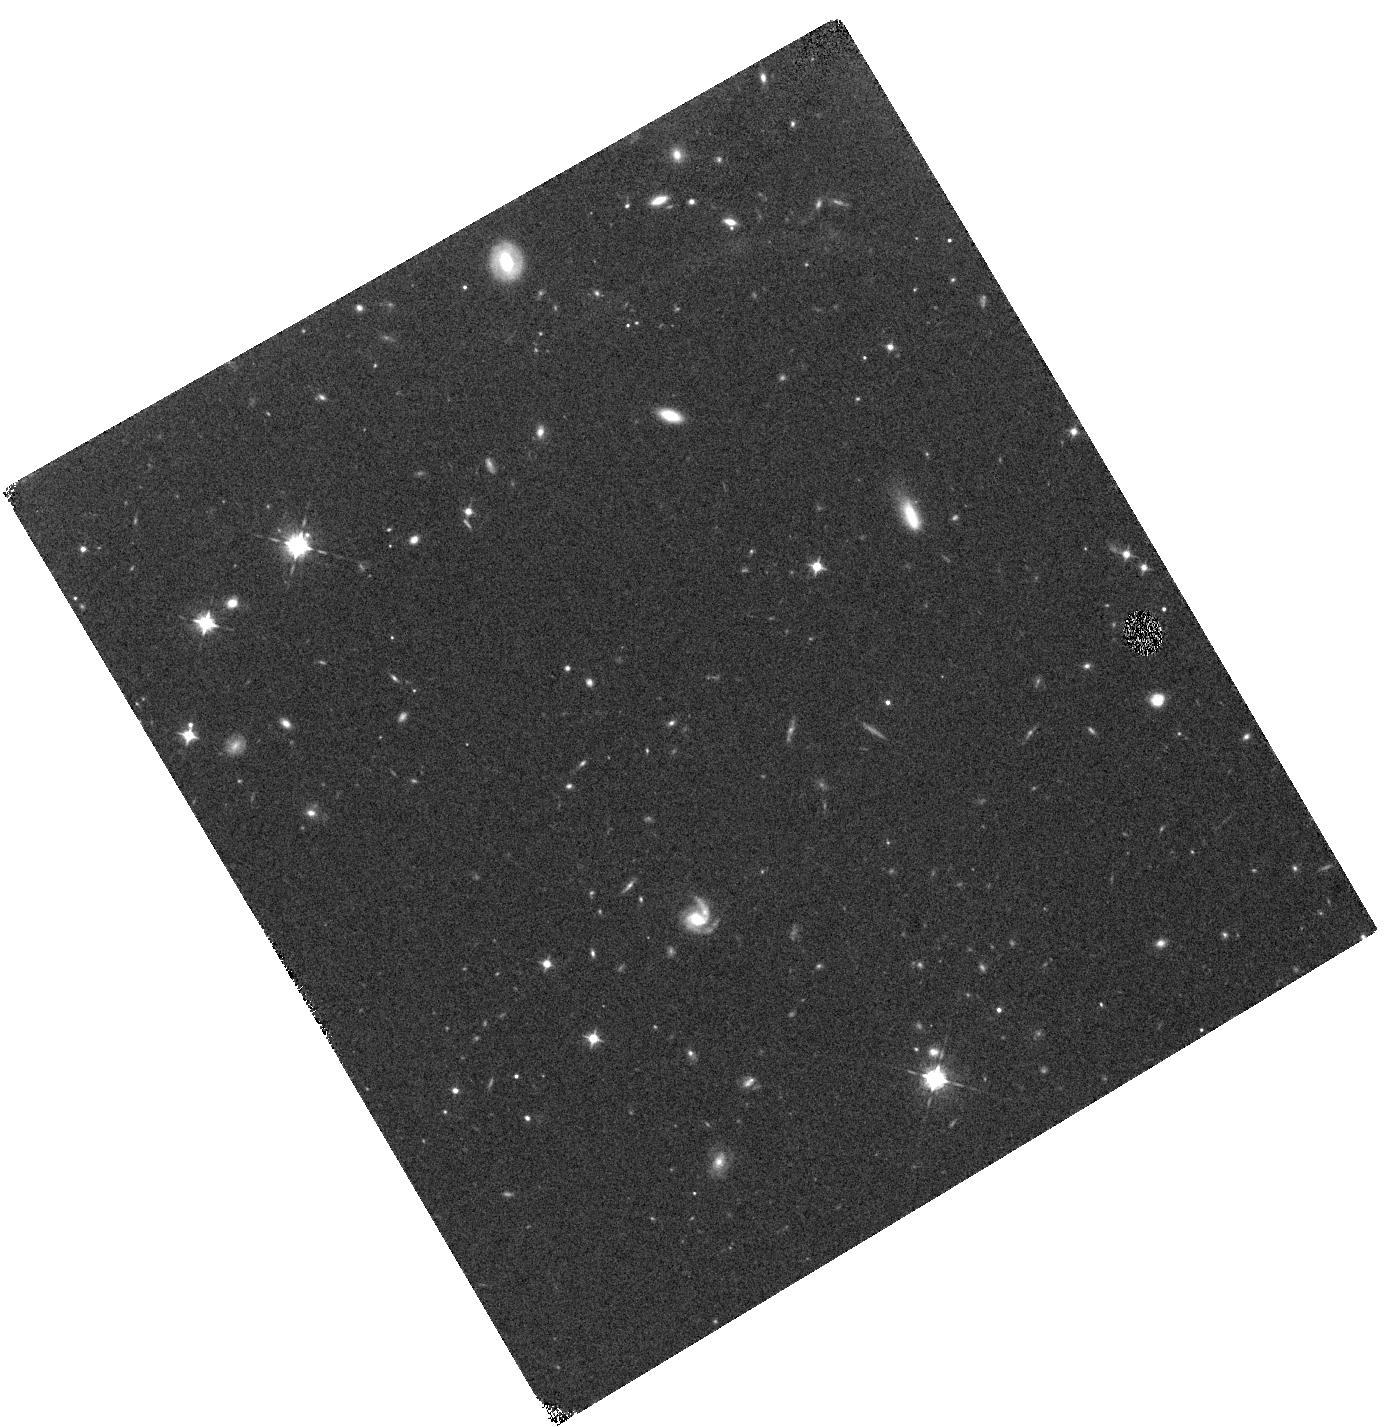
Target: SSM16-SA22-390412
Instrument: WFC3/IR
Filter: F098M
Exposure: 23 min
Observation ID: hst_14699_06_wfc3_ir_f098m_id8l06

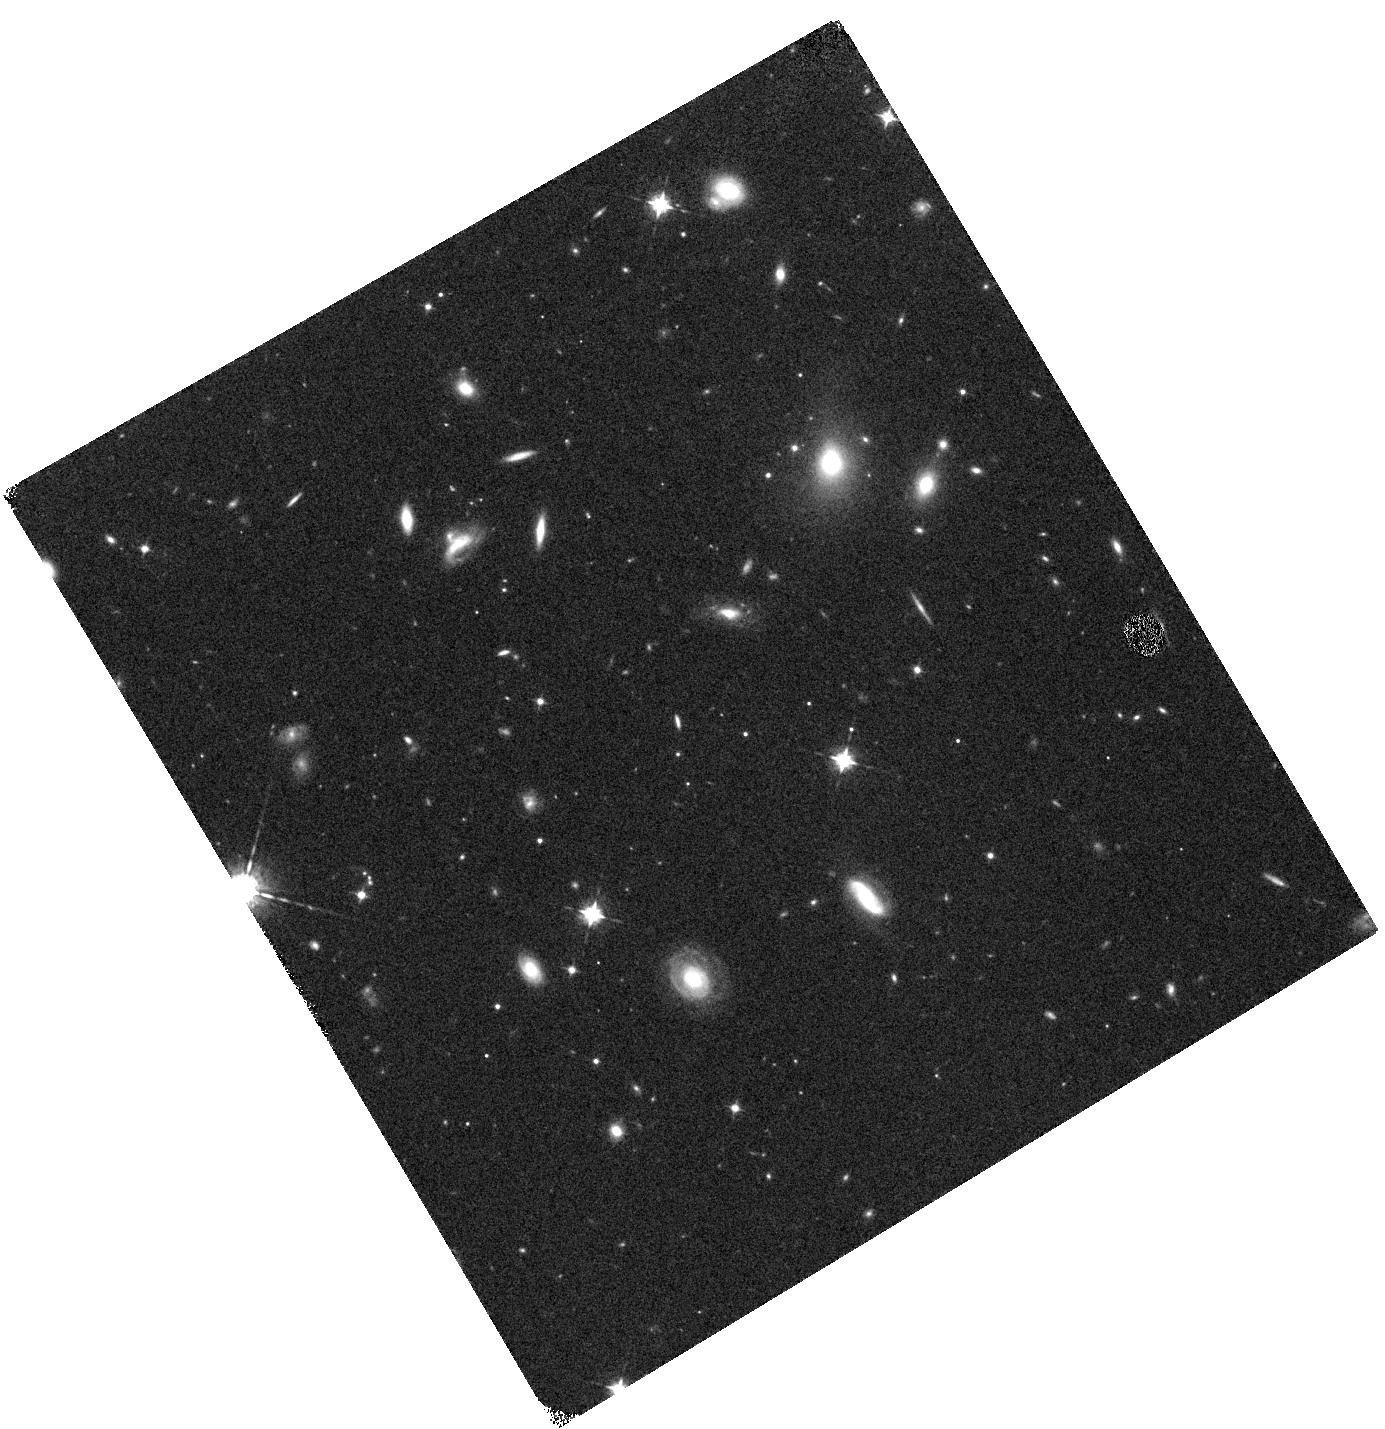
Target: SSM16-SA22-509891
Instrument: WFC3/IR
Filter: F098M
Exposure: 23 min
Observation ID: hst_14699_05_wfc3_ir_f098m_id8l05

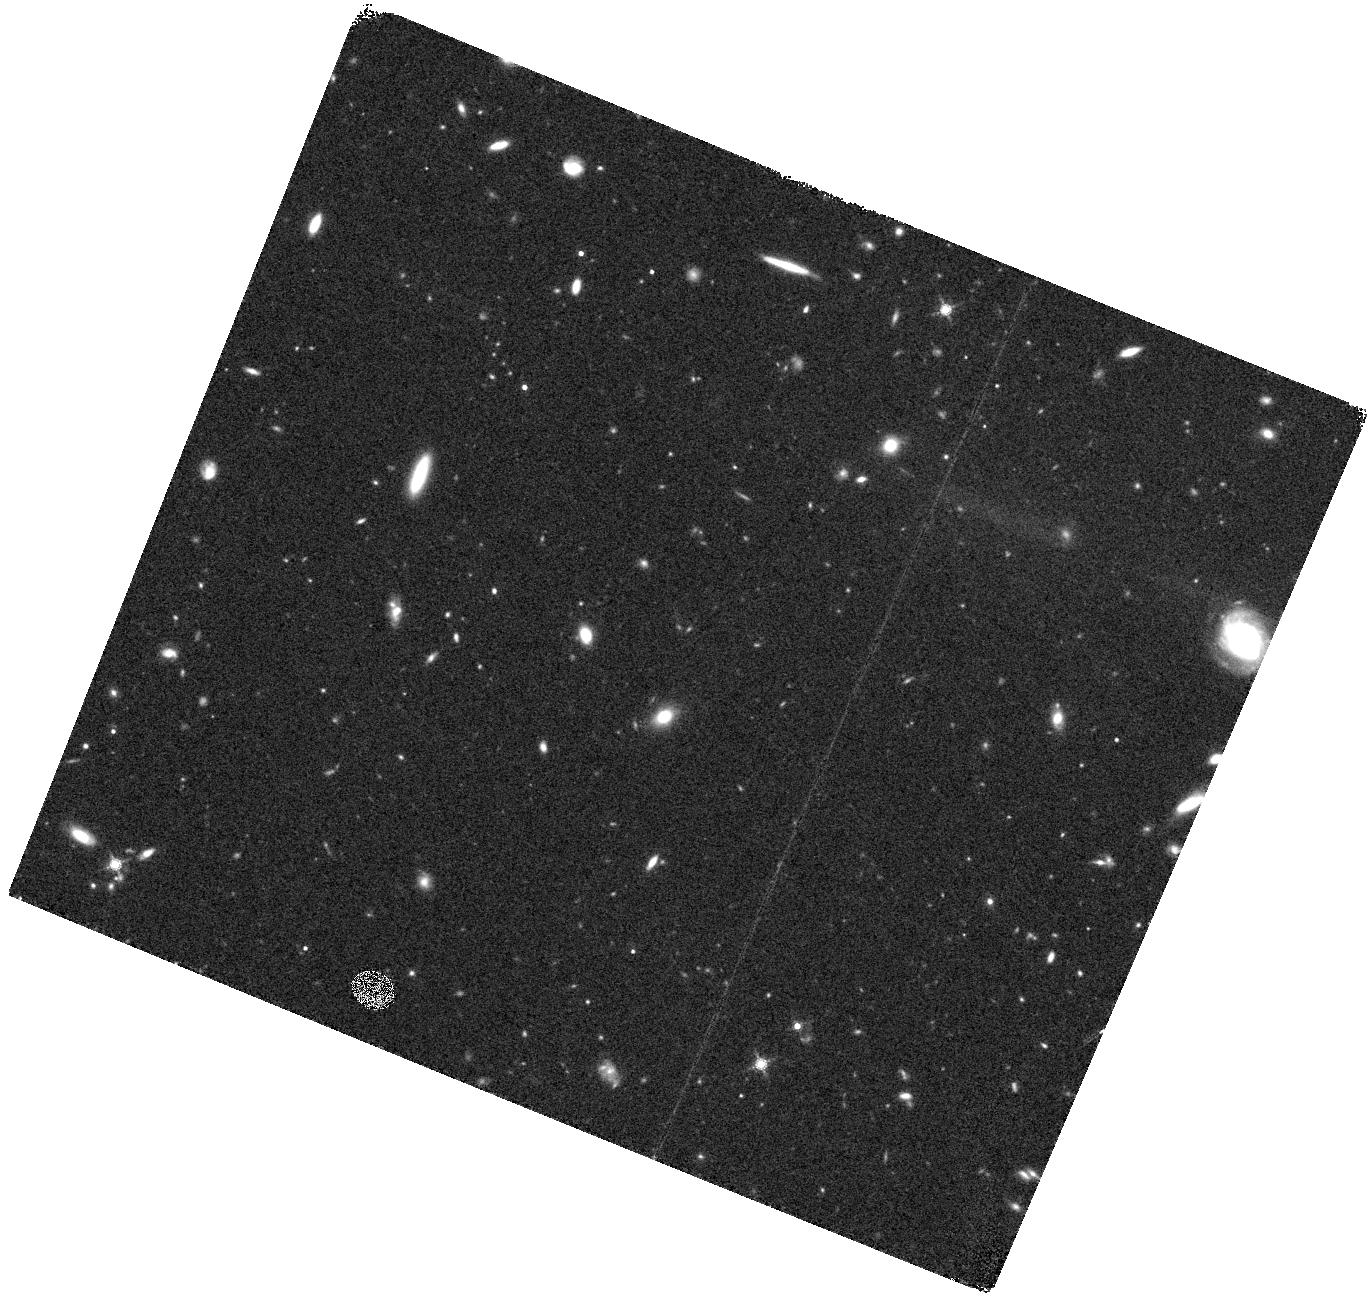
Target: SCR7
Instrument: WFC3/IR
Filter: F160W
Exposure: 18 min
Observation ID: hst_14699_03_wfc3_ir_f160w_id8l03

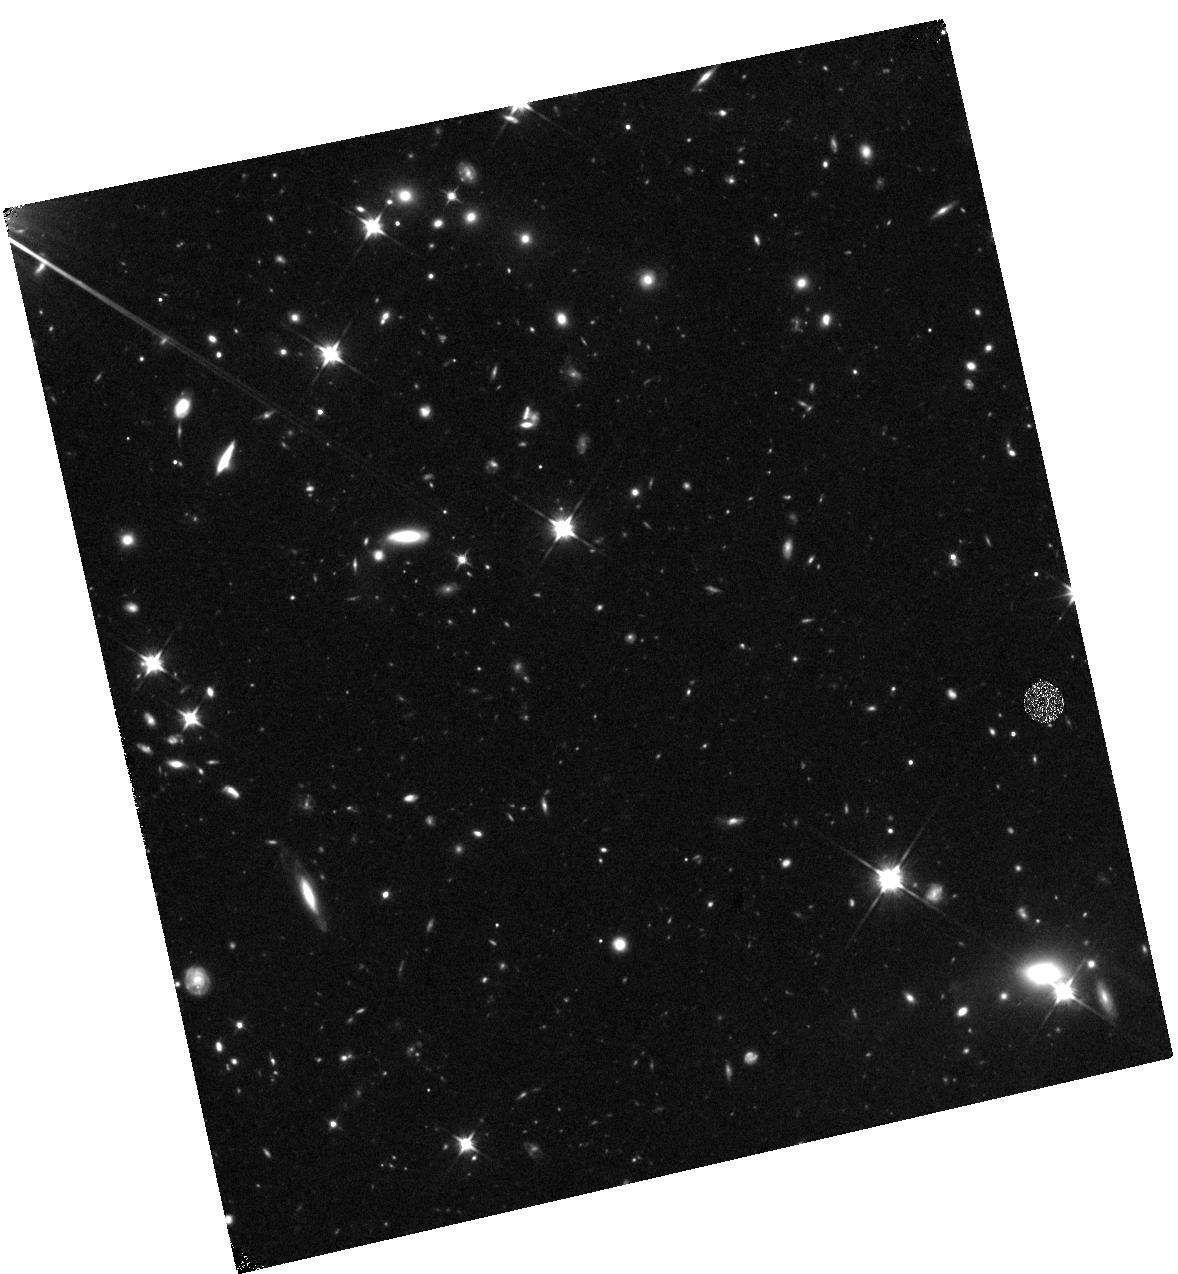
Target: VR7
Instrument: WFC3/IR
Filter: F110W
Exposure: 44 min
Observation ID: hst_14699_01_wfc3_ir_f110w_id8l01

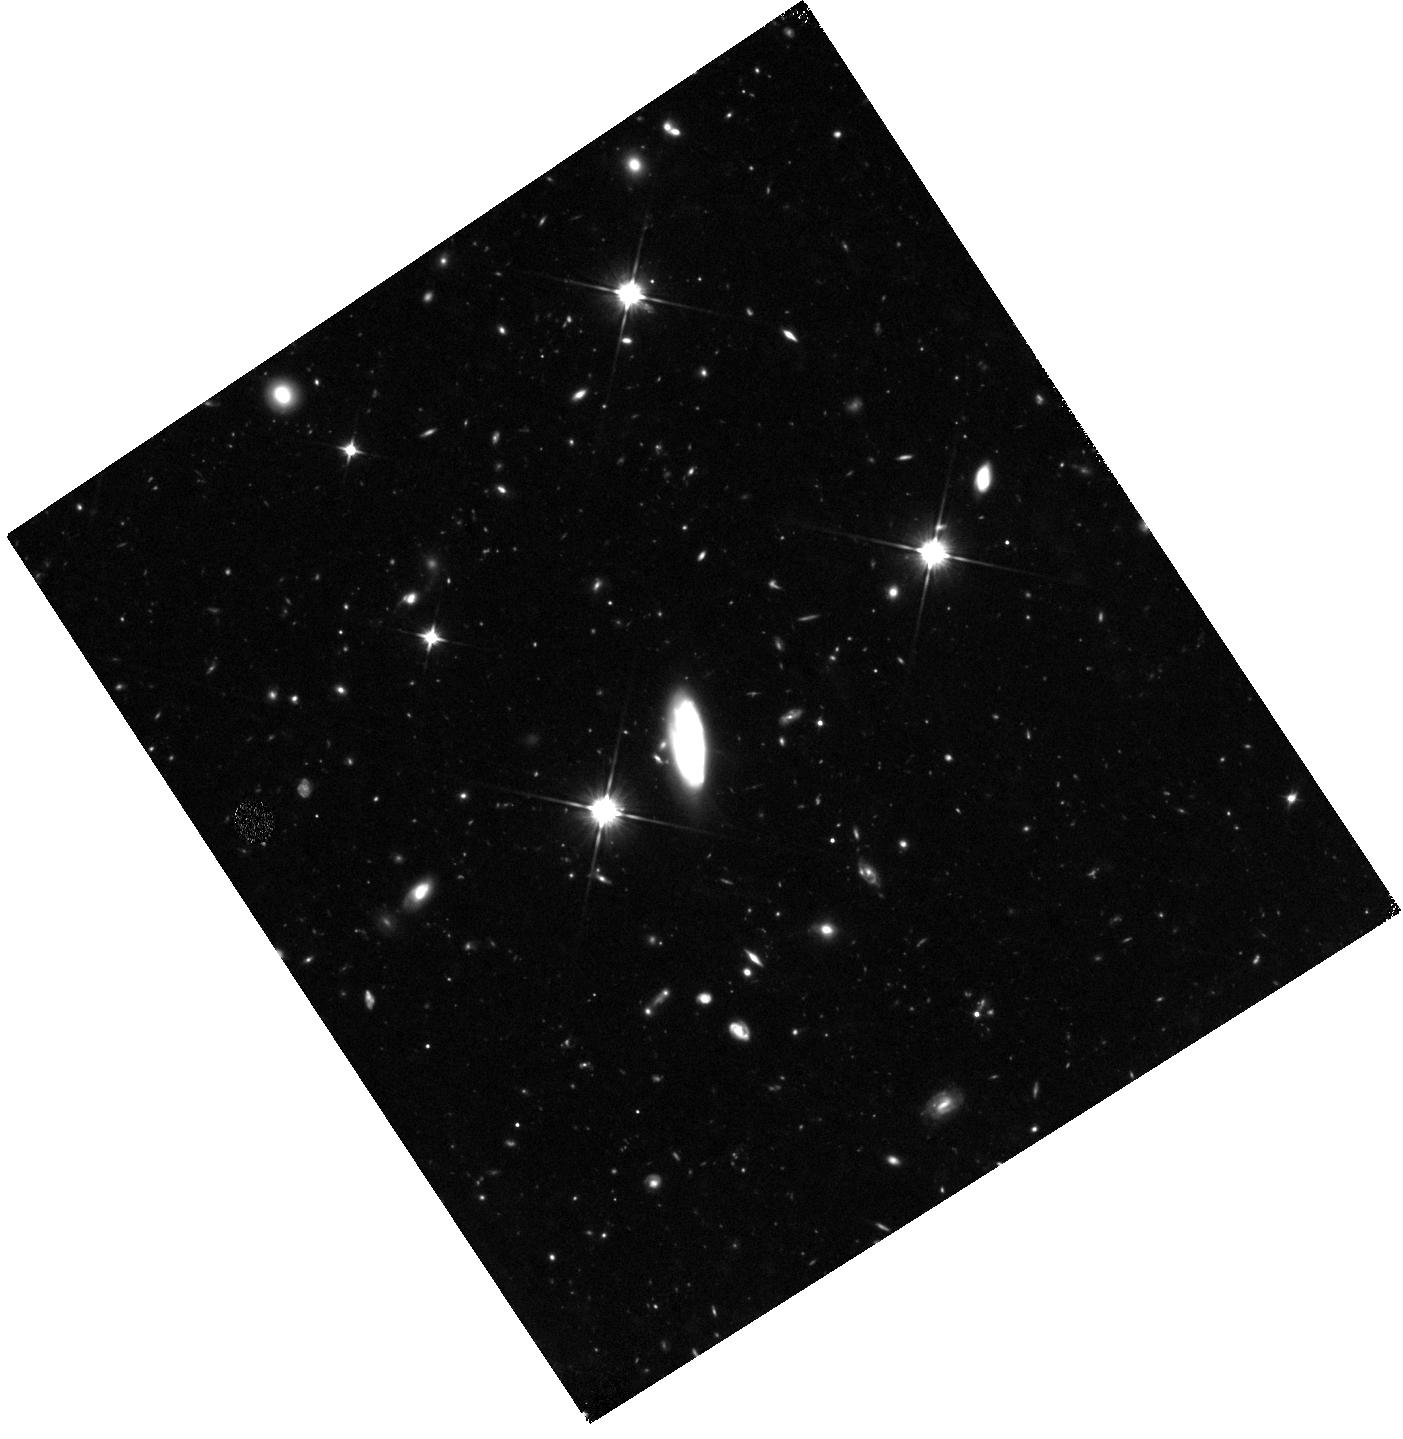
Target: MASOSA
Instrument: WFC3/IR
Filter: F110W
Exposure: 1.5 h
Observation ID: hst_14699_02_wfc3_ir_f110w_id8l02

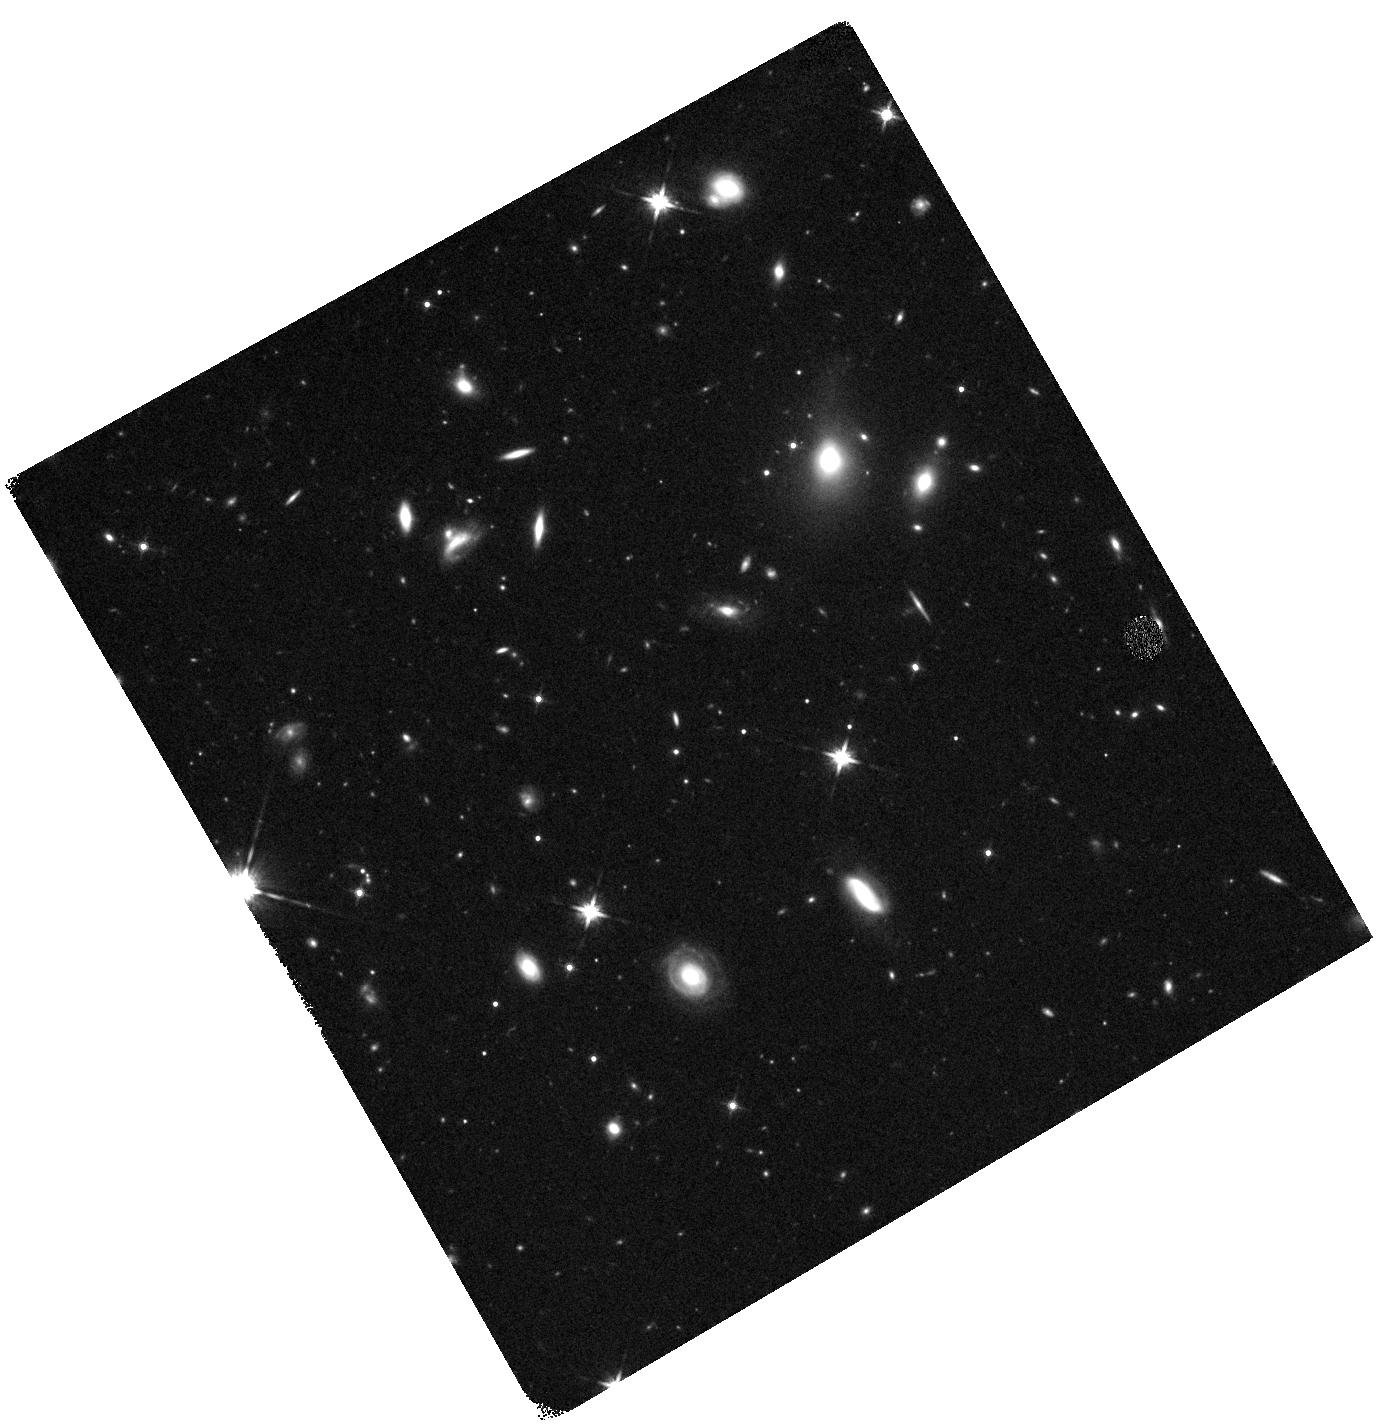
Target: SSM16-SA22-509891
Instrument: WFC3/IR
Filter: F140W
Exposure: 18 min
Observation ID: hst_14699_07_wfc3_ir_f140w_id8l07

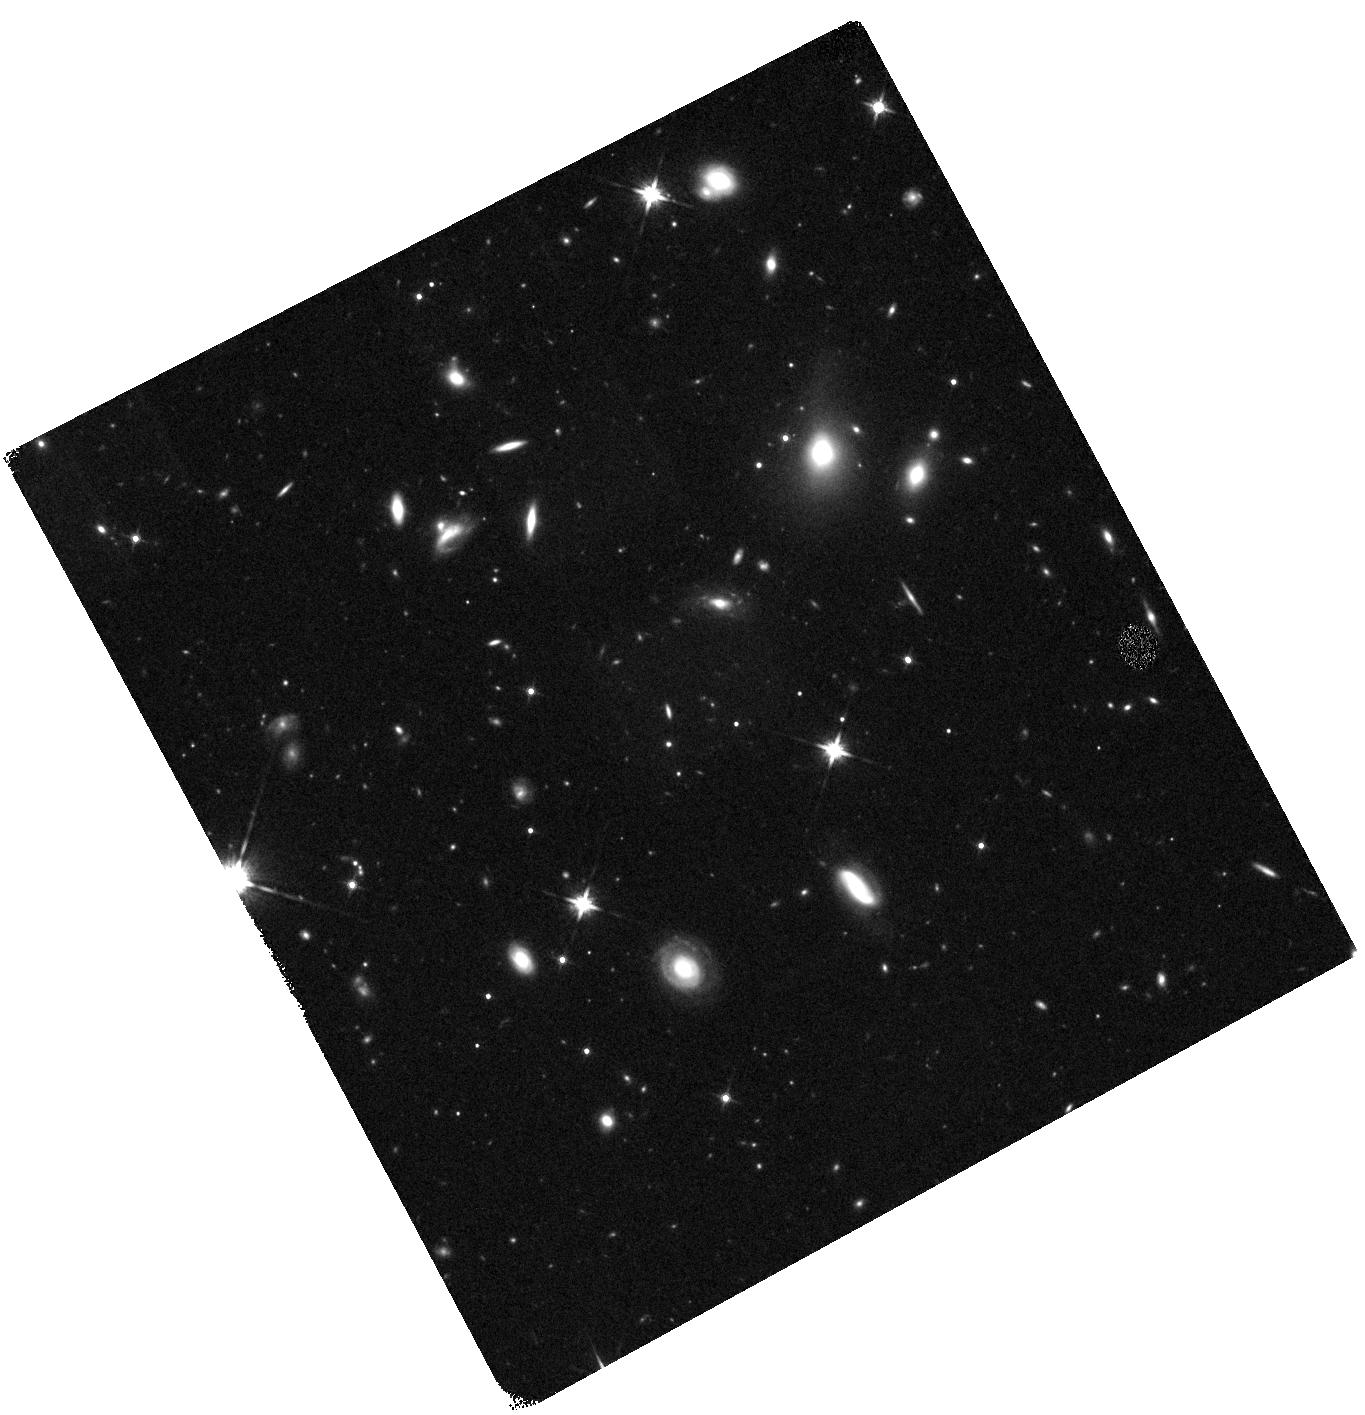
Target: SSM16-SA22-509891
Instrument: WFC3/IR
Filter: F140W
Exposure: 18 min
Observation ID: hst_14699_04_wfc3_ir_f140w_id8l04

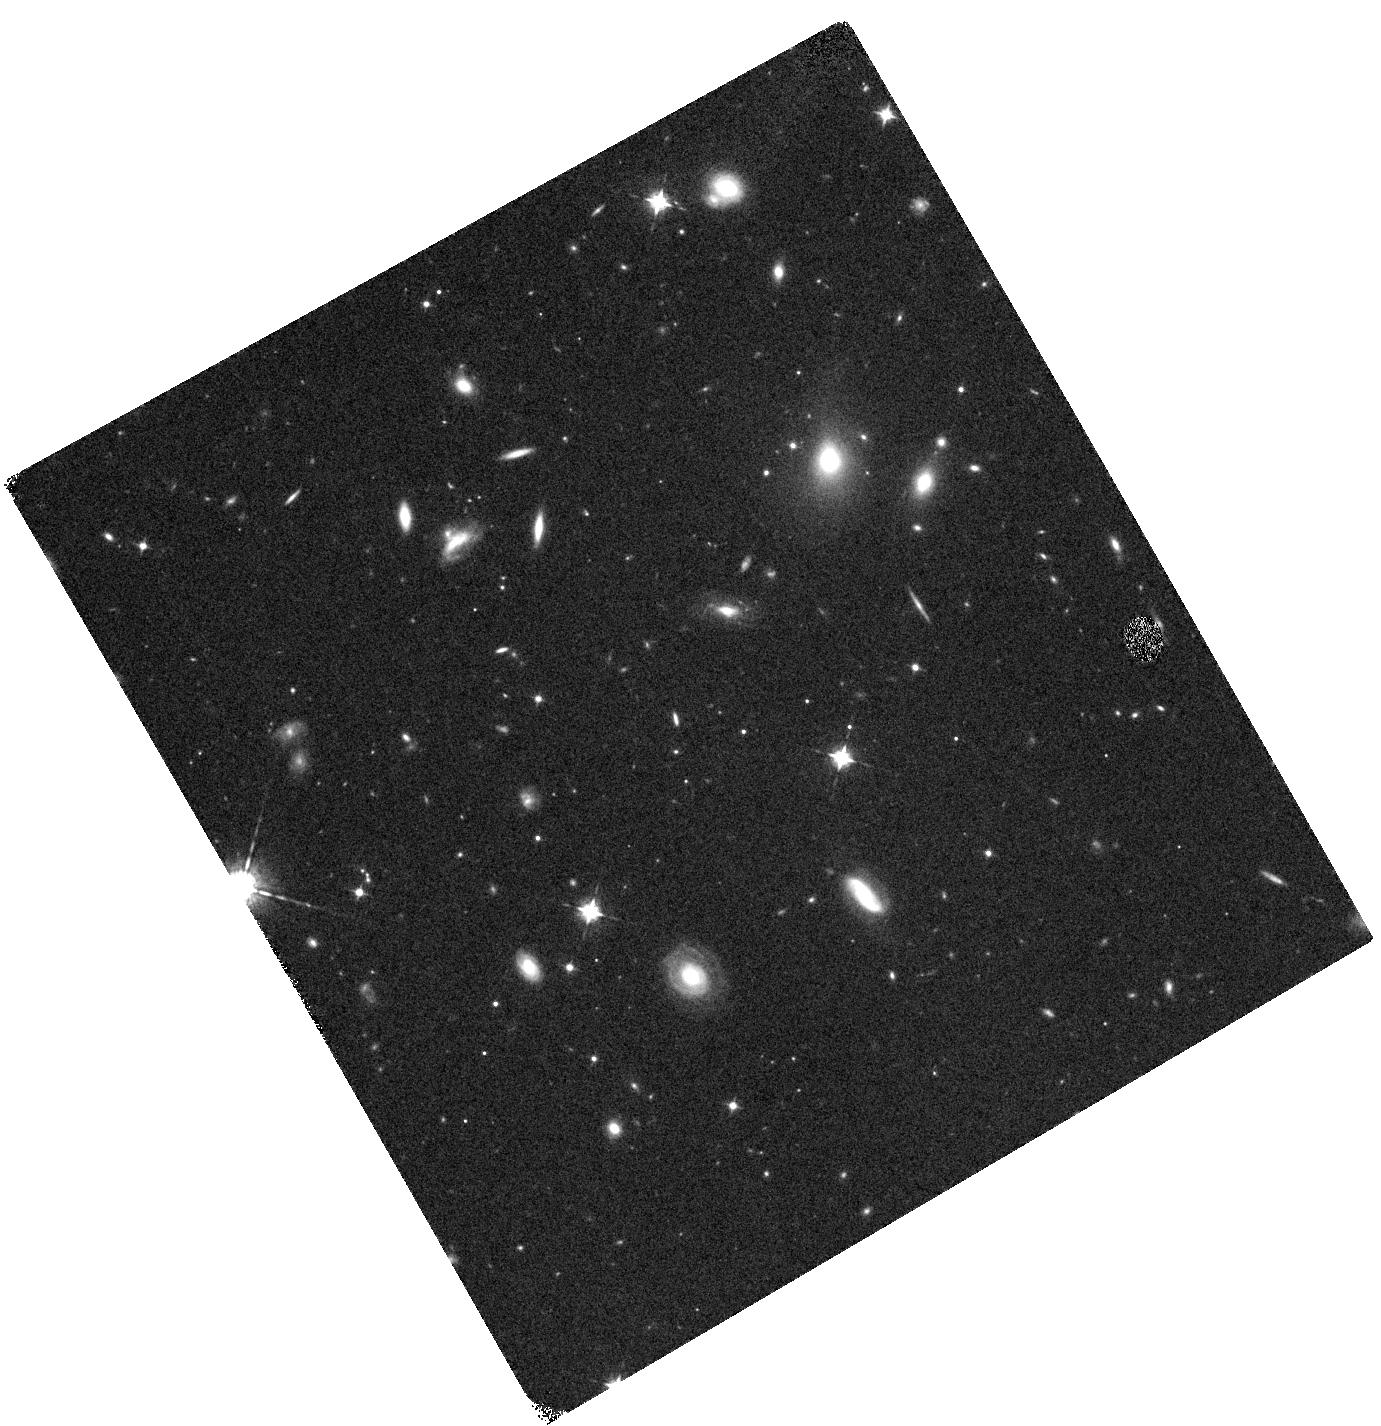
Target: SSM16-SA22-509891
Instrument: WFC3/IR
Filter: F098M
Exposure: 23 min
Observation ID: hst_14699_07_wfc3_ir_f098m_id8l07

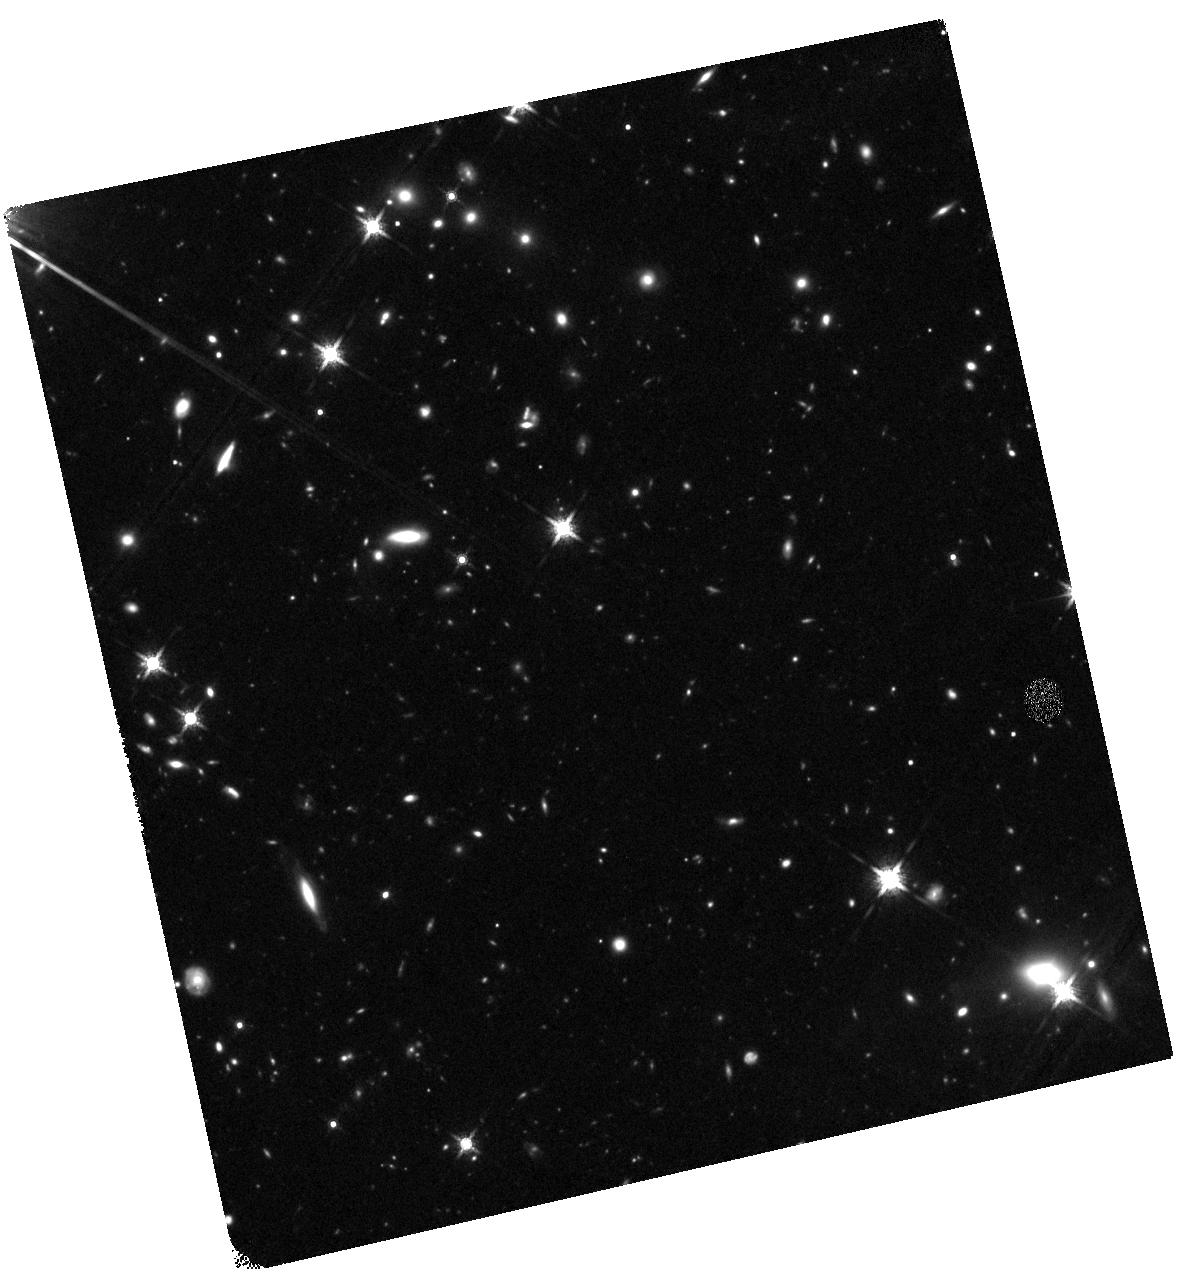
Target: VR7
Instrument: WFC3/IR
Filter: F160W
Exposure: 1.5 h
Observation ID: hst_14699_01_wfc3_ir_f160w_id8l01

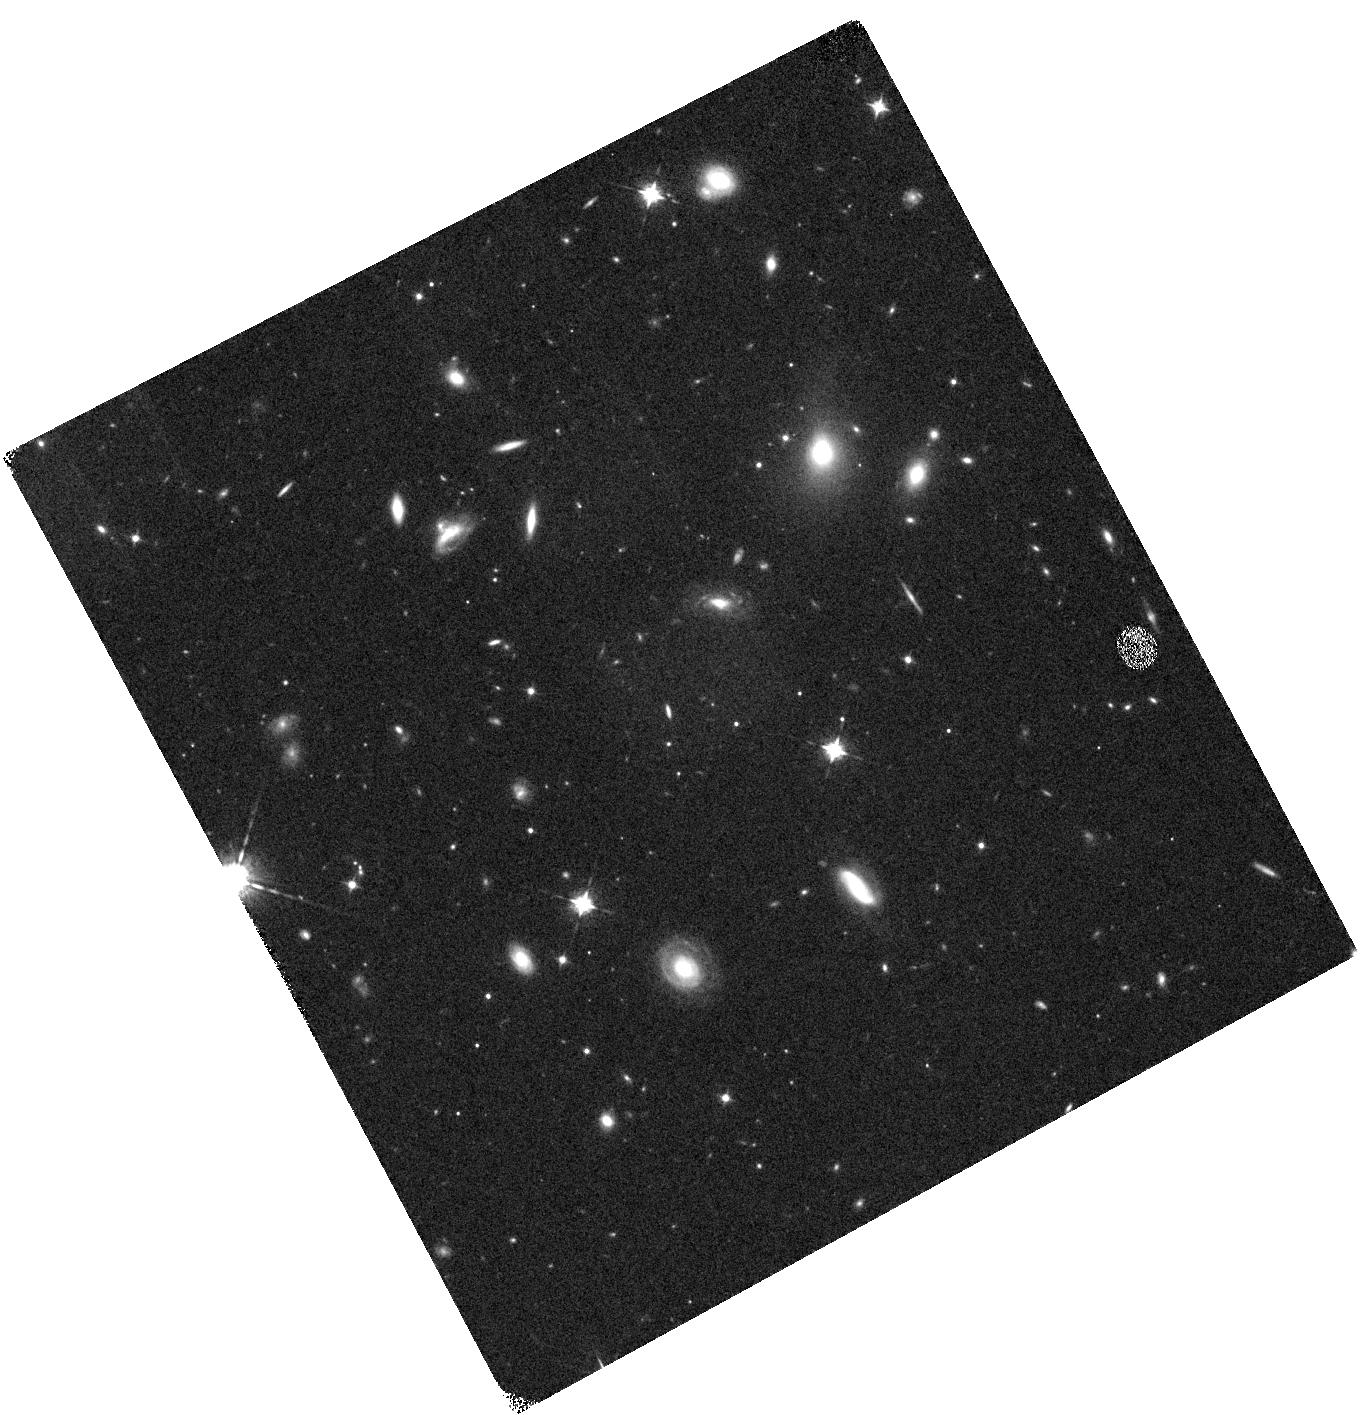
Target: SSM16-SA22-509891
Instrument: WFC3/IR
Filter: F098M
Exposure: 23 min
Observation ID: hst_14699_04_wfc3_ir_f098m_id8l04

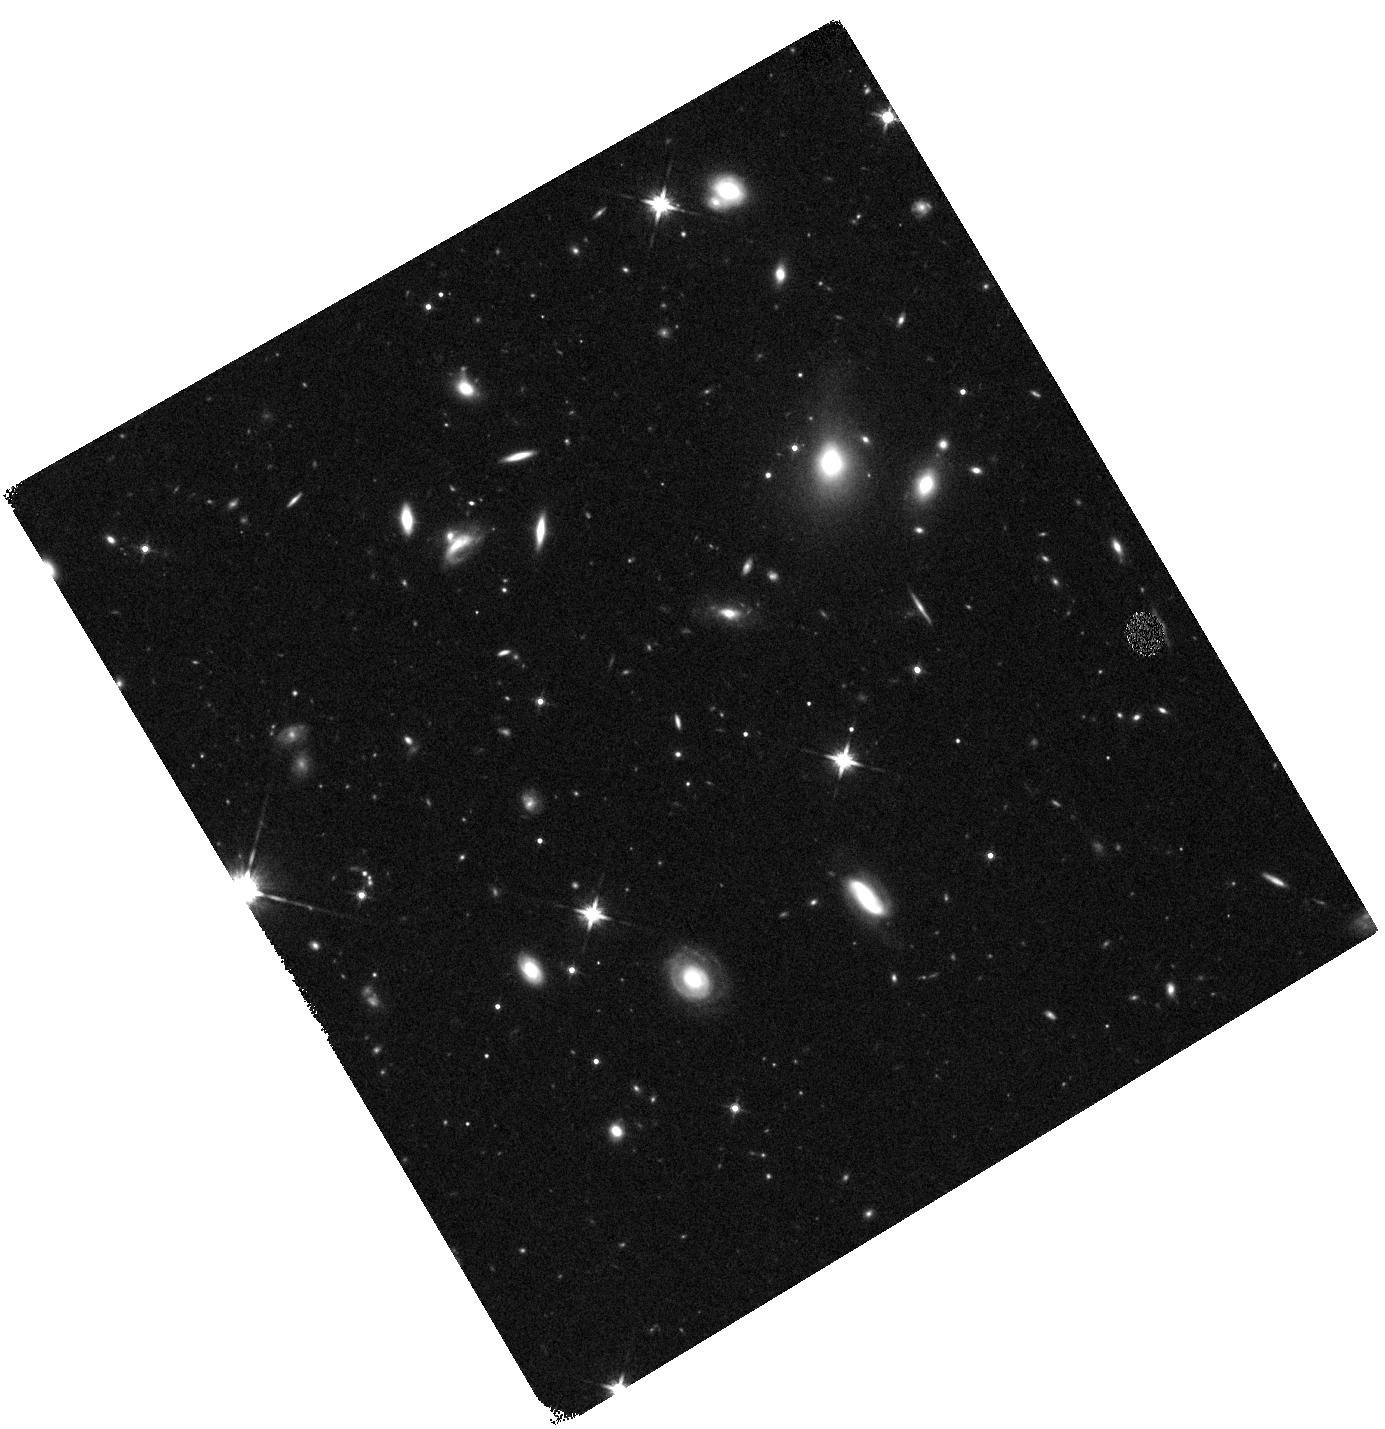
Target: SSM16-SA22-509891
Instrument: WFC3/IR
Filter: F140W
Exposure: 18 min
Observation ID: hst_14699_05_wfc3_ir_f140w_id8l05

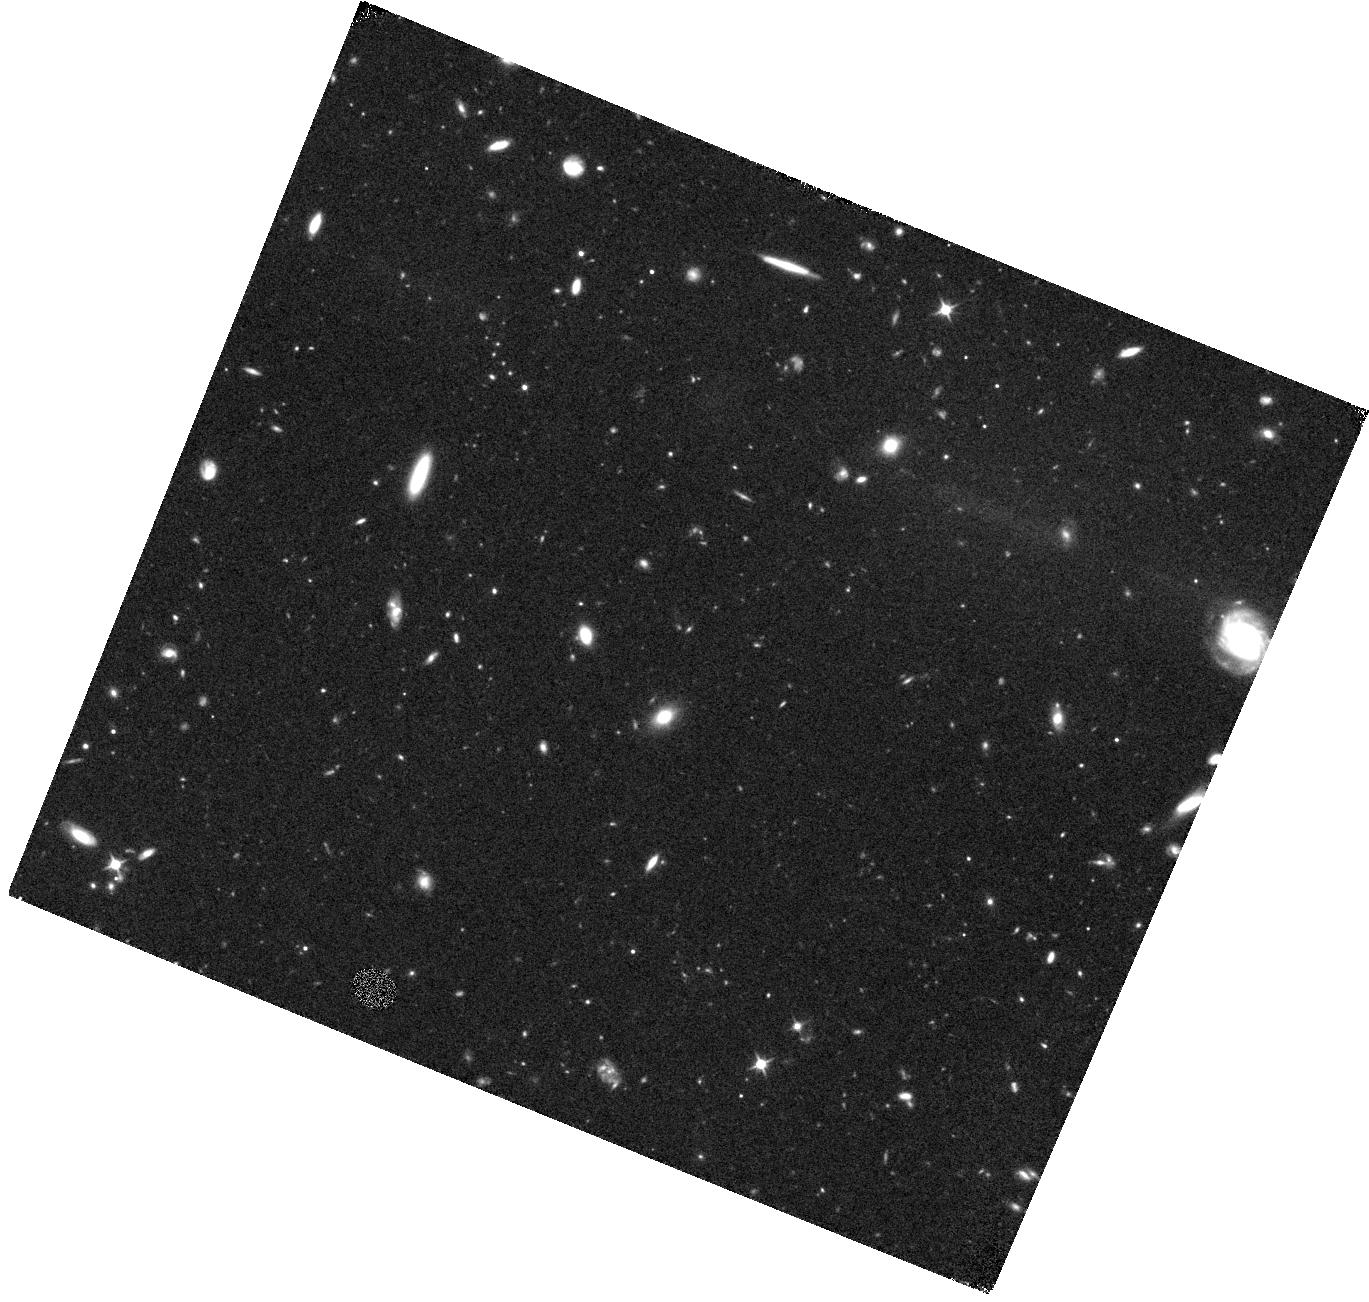
Target: SCR7
Instrument: WFC3/IR
Filter: F110W
Exposure: 23 min
Observation ID: hst_14699_03_wfc3_ir_f110w_id8l03

The hosts of the early ionized bubbles: the nature and diversity of the most luminous Lyman-alpha emitters at z~6-7 (PI: Sobral, David)

The most distant sources stringently test models of early galaxy formation and of the epoch of re-ionisation. Recently, we have spectroscopically confirmed the brightest Lyman-alpha (Lya) emitters at z~7 (e.g. CR7; Sobral et al. 2015) and showed that luminous Lya emitters at z~7 (e.g. Himiko) are not as rare as previously thought. Surprisingly, we find even higher luminosity Lya emitters at z = 6.6 (Matthee et al. 2015) and at z=5.7, implying that at these high redshifts the bright end of the Lya luminosity function is likely a power-law, and certainly not a Schechter function. We are also revealing, for the first time, the potential diversity and unexpected nature of luminous Lya emitters at z~6-7. CR7 is already the subject of a wide variety of papers exploring its PopIII-like or direct collapse black hole (DCBH) nature; now is the time to study the first sample of CR7-like sources at z~6-7. Our aim is to study the first sample of ~10 luminous Lya emitters just before and after the epoch of re-ionisation, in order to unveil their nature and evolution. Are they capable of ionising their own bubbles (allowing their Lya to be observable)? Are all sources split into multiple components? What are their typical (and range of) UV luminosities and sizes? Do they always contain redder/older stellar populations, likely responsible for previously ionizing a local bubble? Can some of them be lensed? We will be able to address these questions for the first time, by obtaining WFC3 observations of MASOSA and other 9 newly discovered luminous Lya emitters at z=5.7 and 6.6 in the SA22 field and directly compare them with the same observations already done for CR7+Himiko.